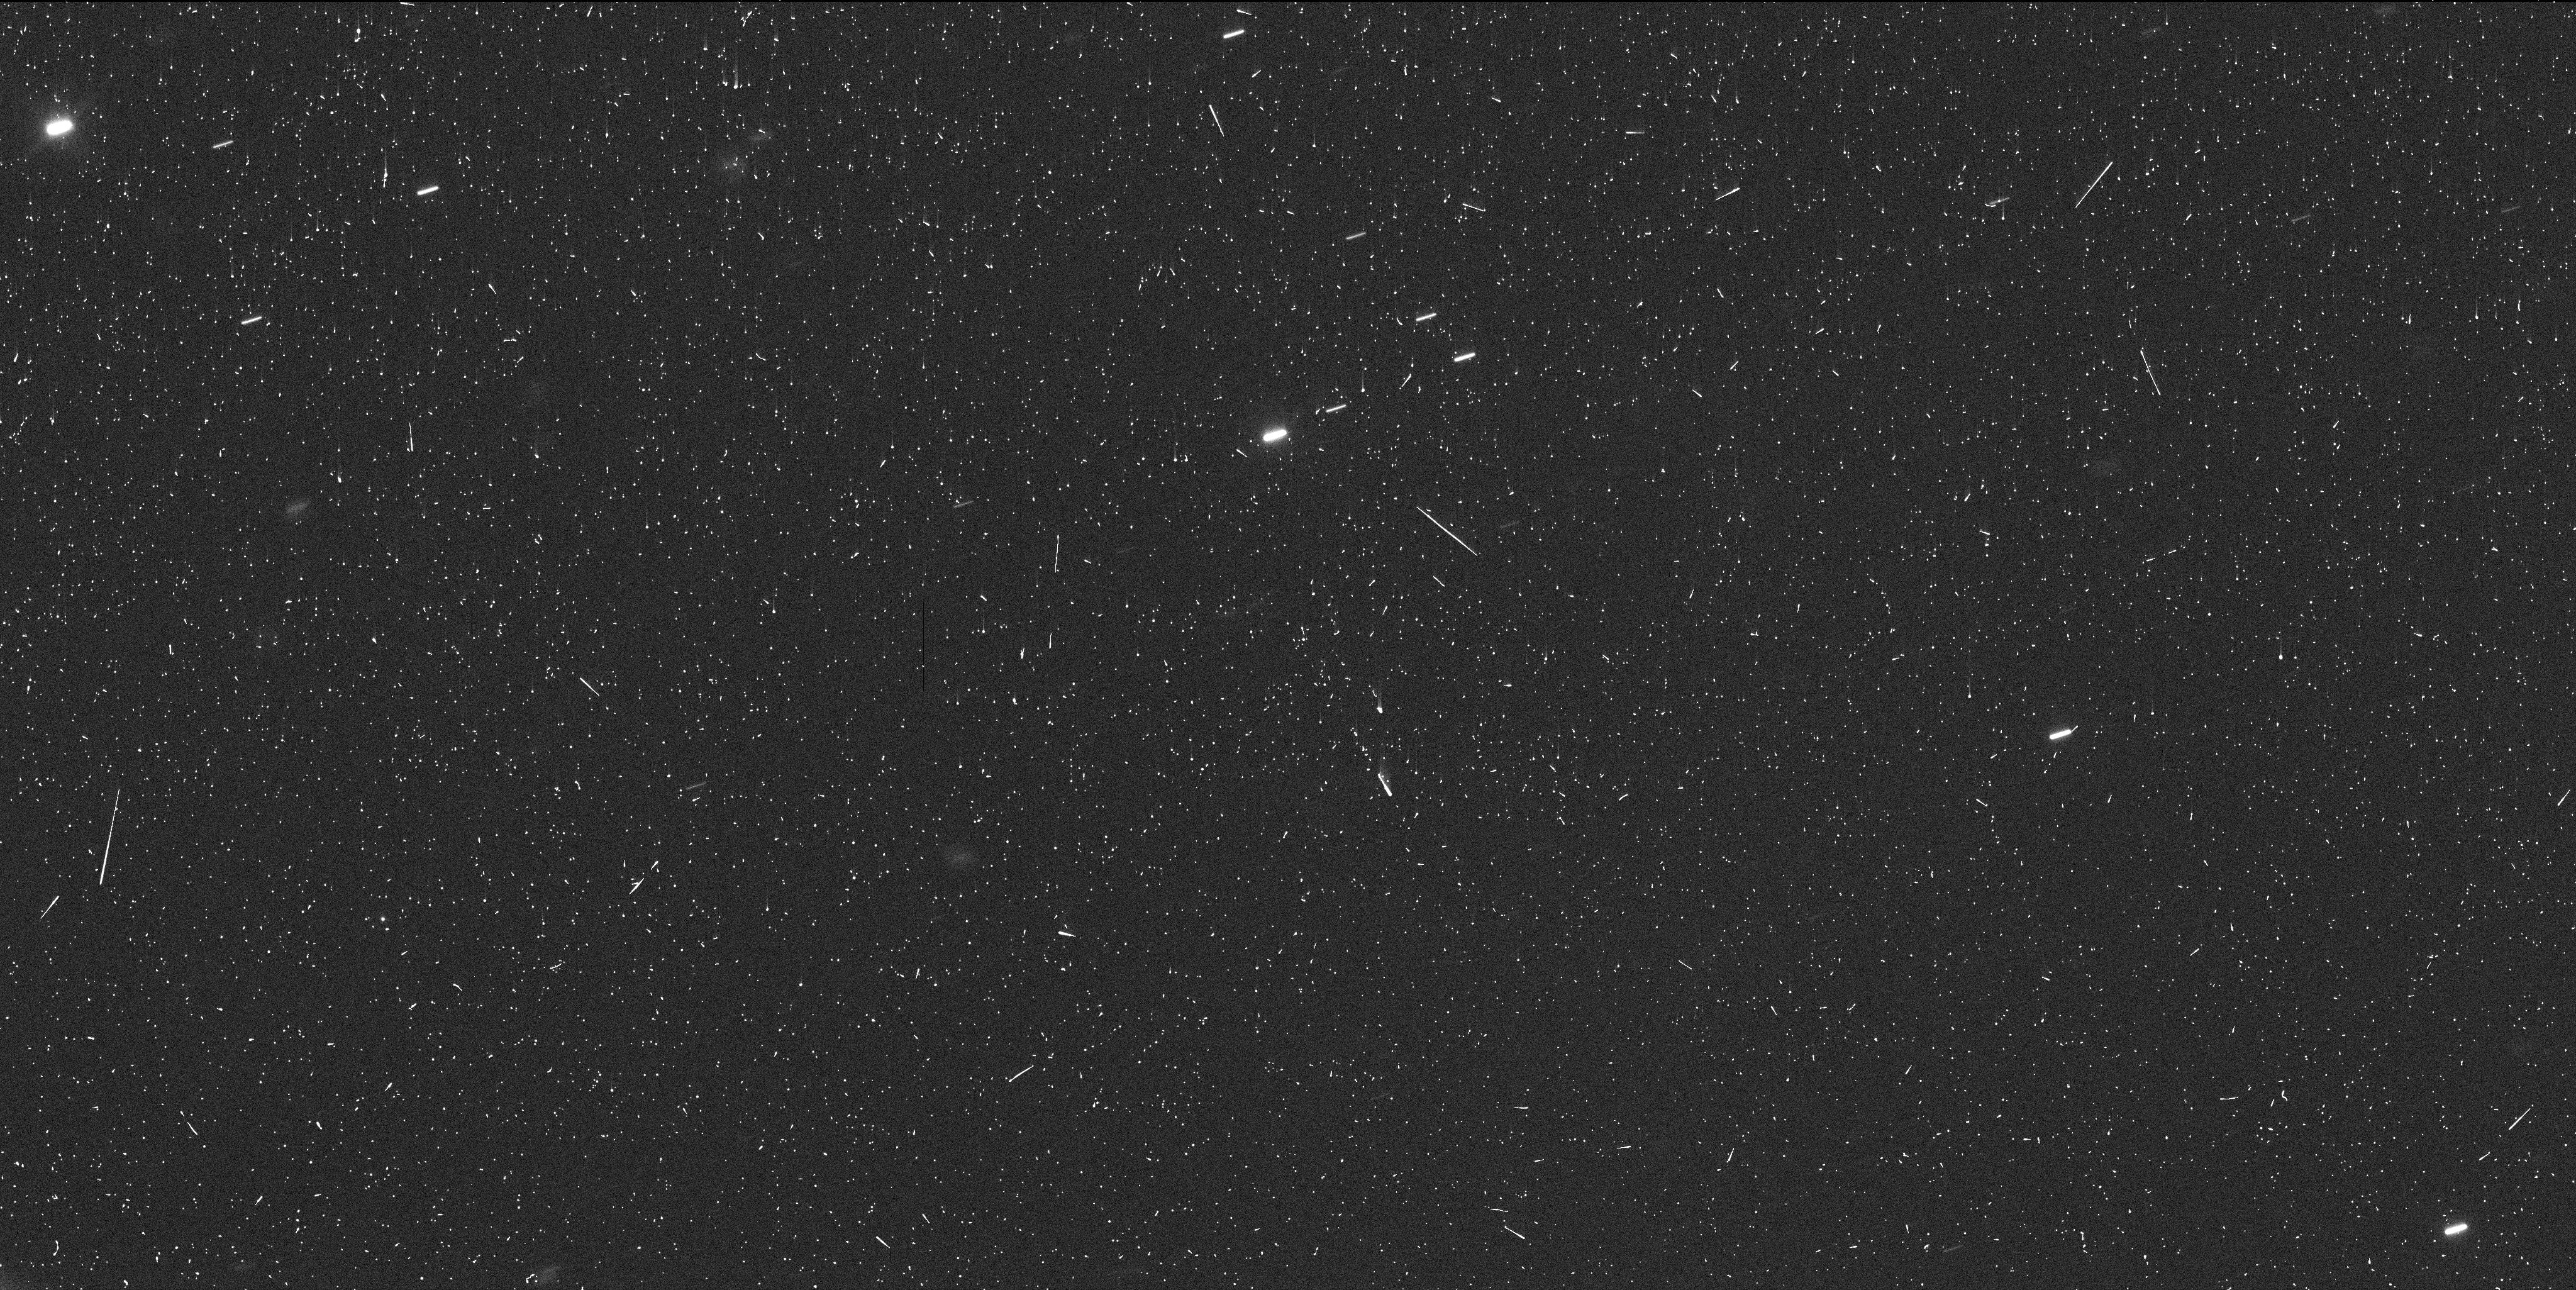
Target: P2012F5. Instrument: WFC3/UVIS. Filter: F350LP. Exposure: 6 min. Observation ID: id3f01j3q

HST Investigation of a Candidate Ultra-Young Rotational Asteroid Family Harboring a Doubly-Synchronous Binary (PI: Drahus, Michal)

We request 10 orbits of DD time to complete Hubble investigation of the fragmented asteroid P/2012 F5. Our GO-14192 program executed on 25 and 28 December 2015 UT, providing spectacular WFC3/UVIS images of the object and an unparalleled insight into its real nature. We have detected at least nine star-like fragments of the main nucleus, still cocooned in their birth dust trail, suggesting that P/2012 F5 is actively forming a new full-sized asteroid family before our eyes. Given that the main nucleus rotates at a critical rate, this ultra-young system is the best candidate for a family generated by rotational fission, as opposed to all the other asteroid families, which are of collisional origin. To our great surprise, the largest fragment of the main nucleus has all the characteristics of a small, doubly-synchronous binary. If confirmed, this object will challenge the established theory of formation of binary asteroids. The requested additional HST orbits are critically needed to verify this exciting possibility, confirm the stability of the P/2012 F5 family, and quantify the key dynamical parameters, such as fragment ejection times and separation speeds. Hubble is the only facility with sufficient sensitivity and wide-field angular resolution to carry out this investigation, which is more than likely to have a profound impact on asteroid science, including our solar system and systems around other stars.